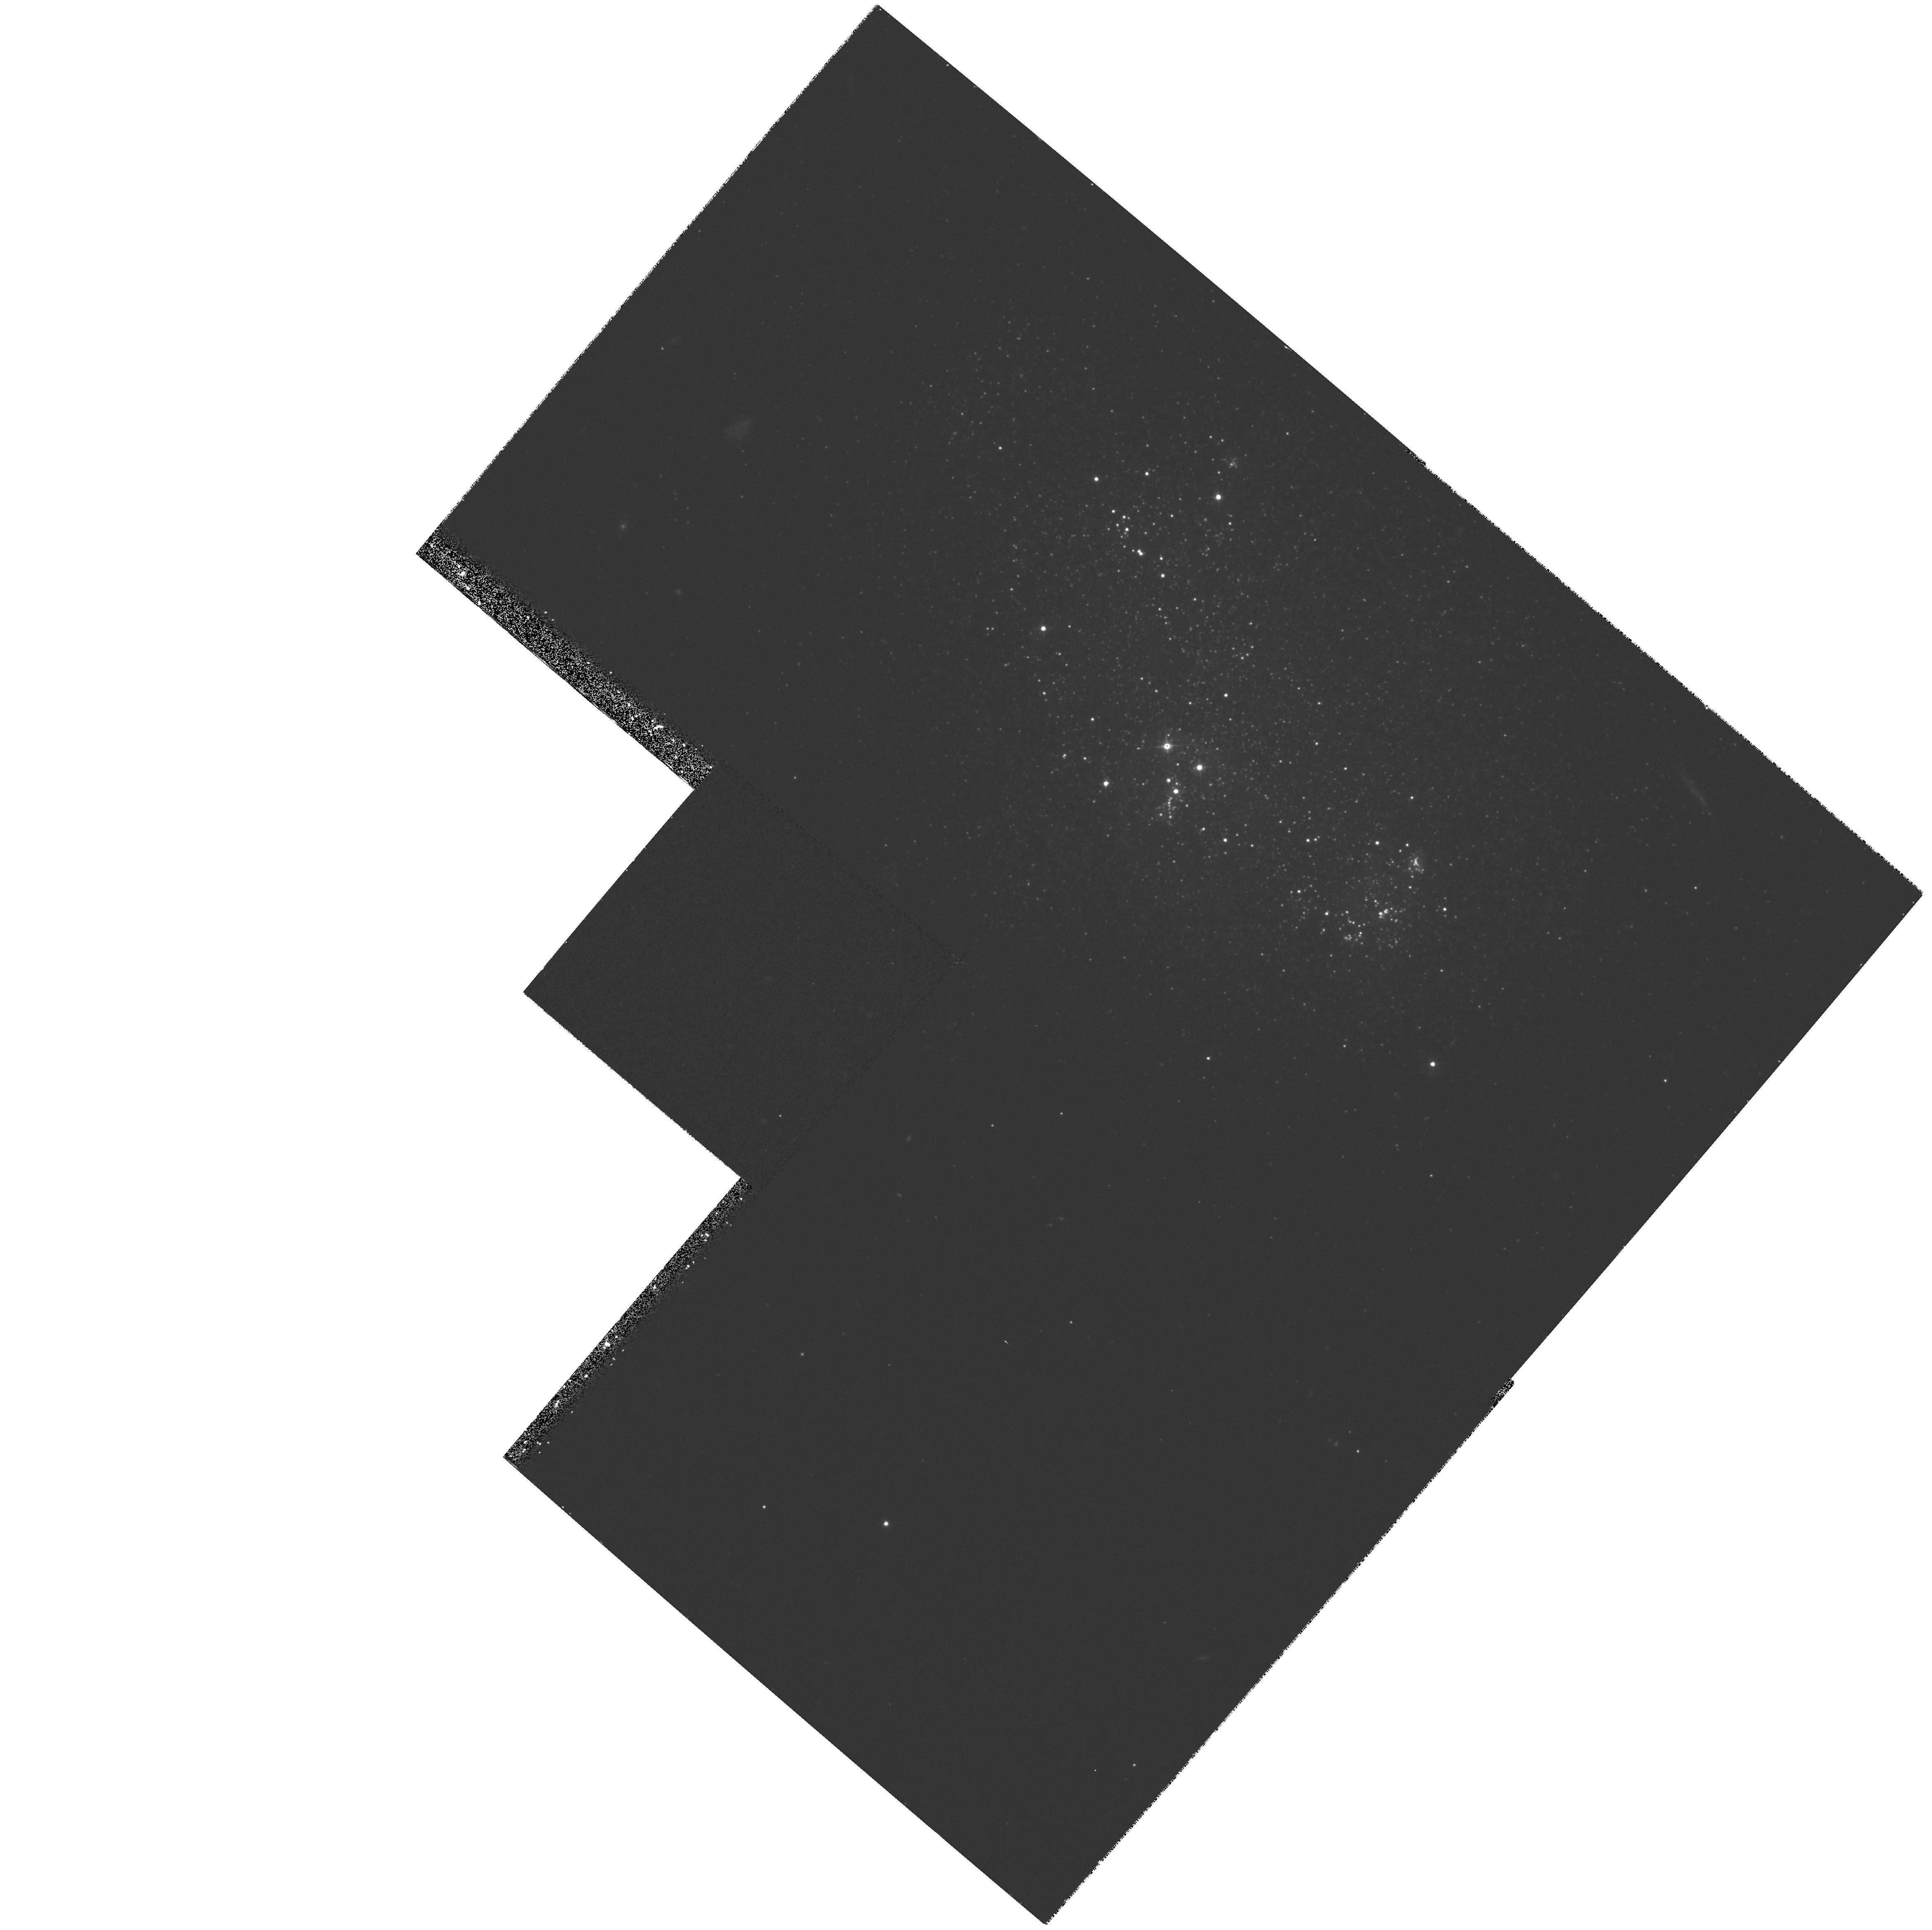
Target: DDO155
Instrument: WFPC2/PC
Filter: F555W
Exposure: 30 min
Observation ID: hst_5915_03_wfpc2_pc_f555w_u2x503

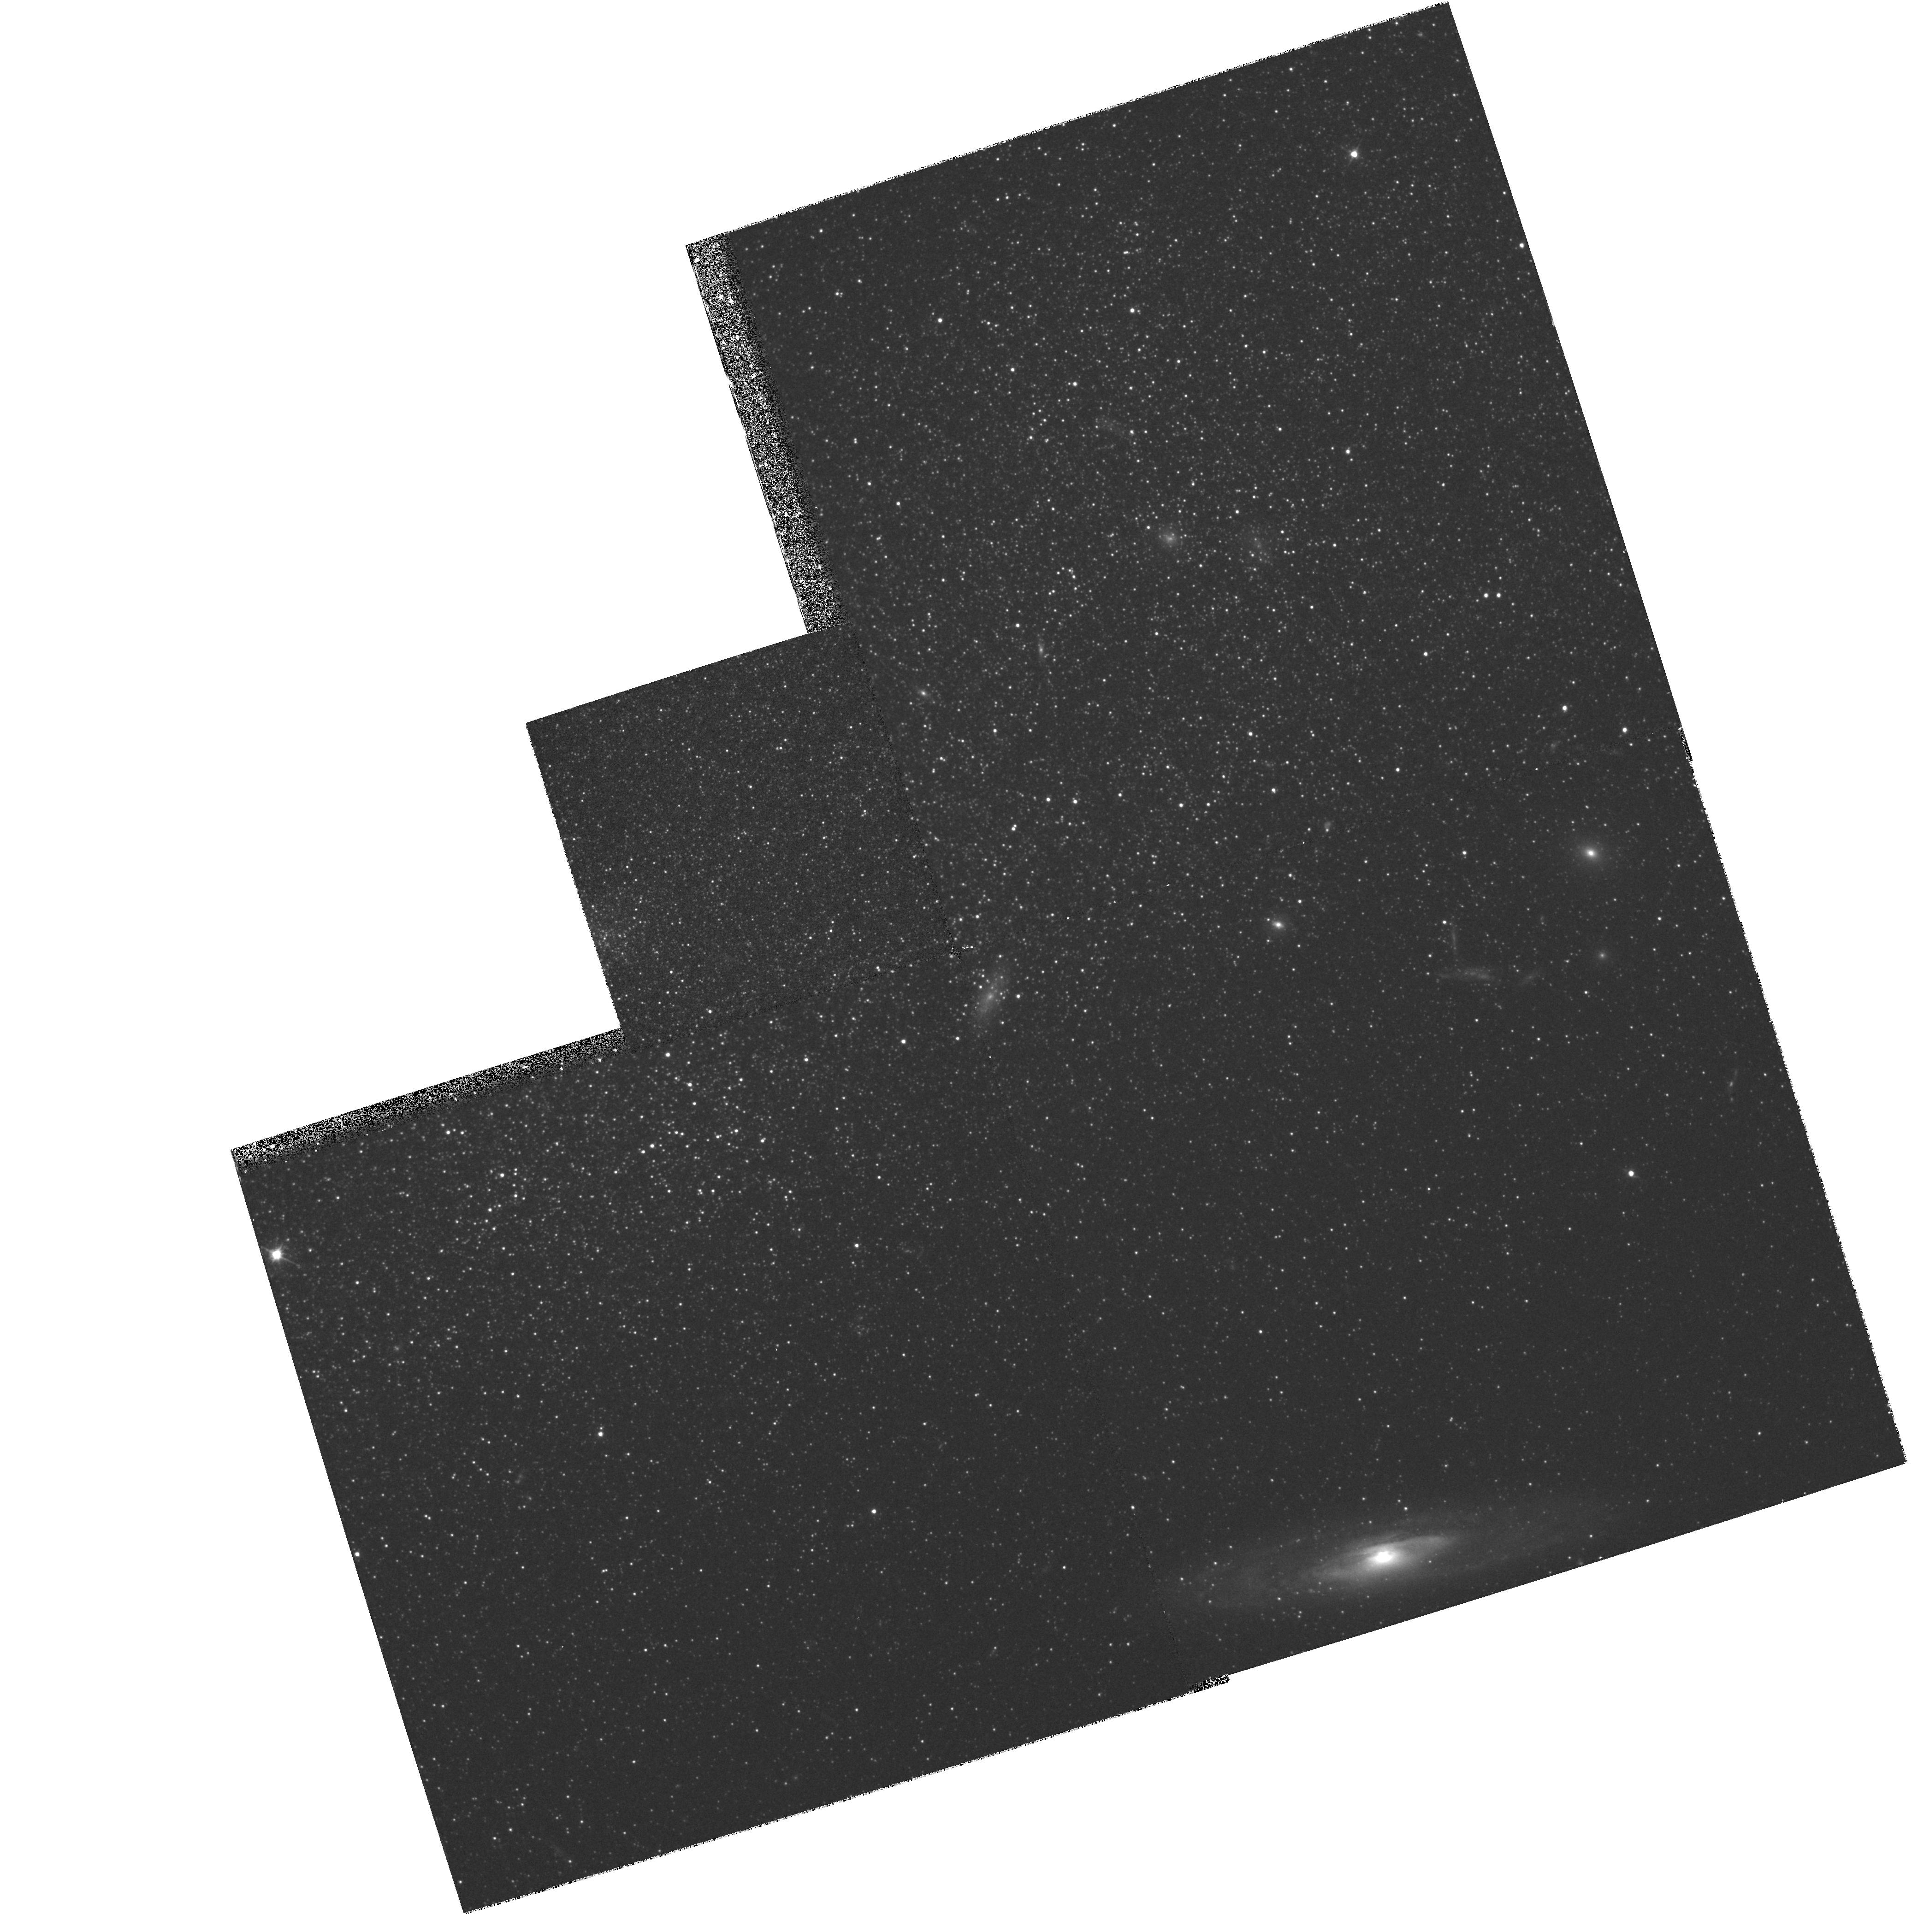
Target: DDO216
Instrument: WFPC2/PC
Filter: F555W
Exposure: 30 min
Observation ID: hst_5915_04_wfpc2_pc_f555w_u2x504

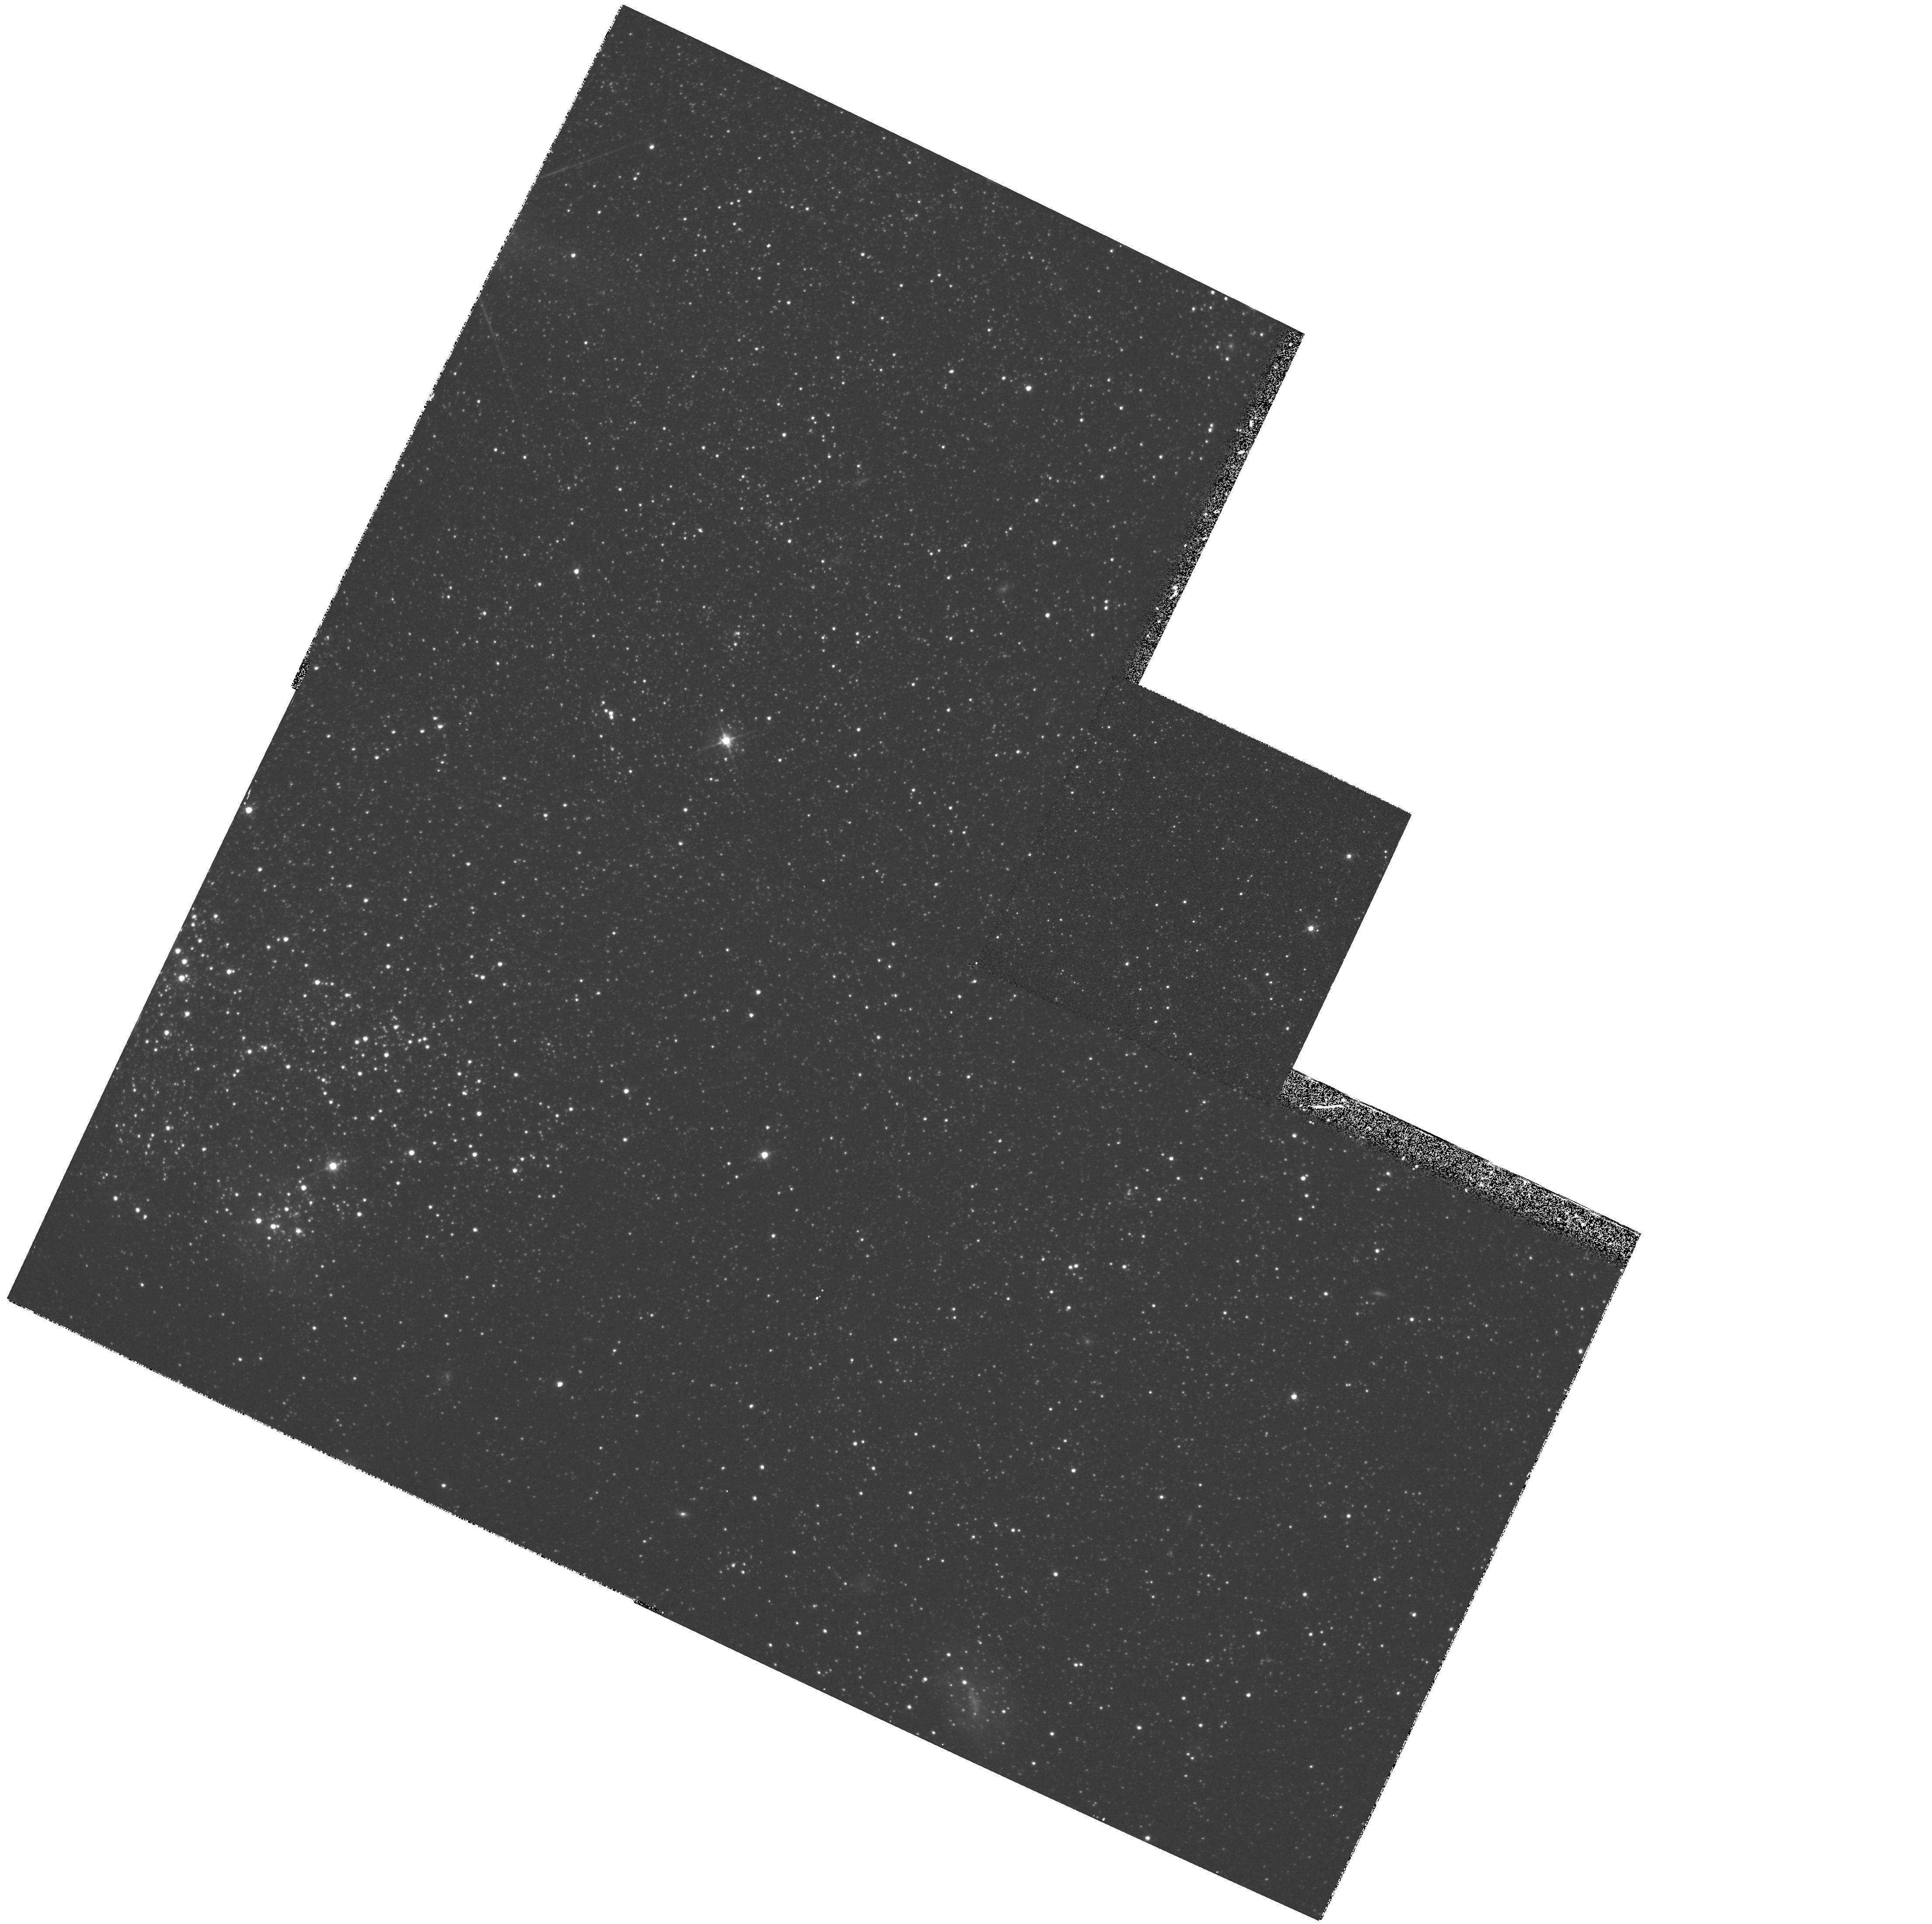
Target: DDO75
Instrument: WFPC2/PC
Filter: F555W
Exposure: 30 min
Observation ID: hst_5915_02_wfpc2_pc_f555w_u2x502

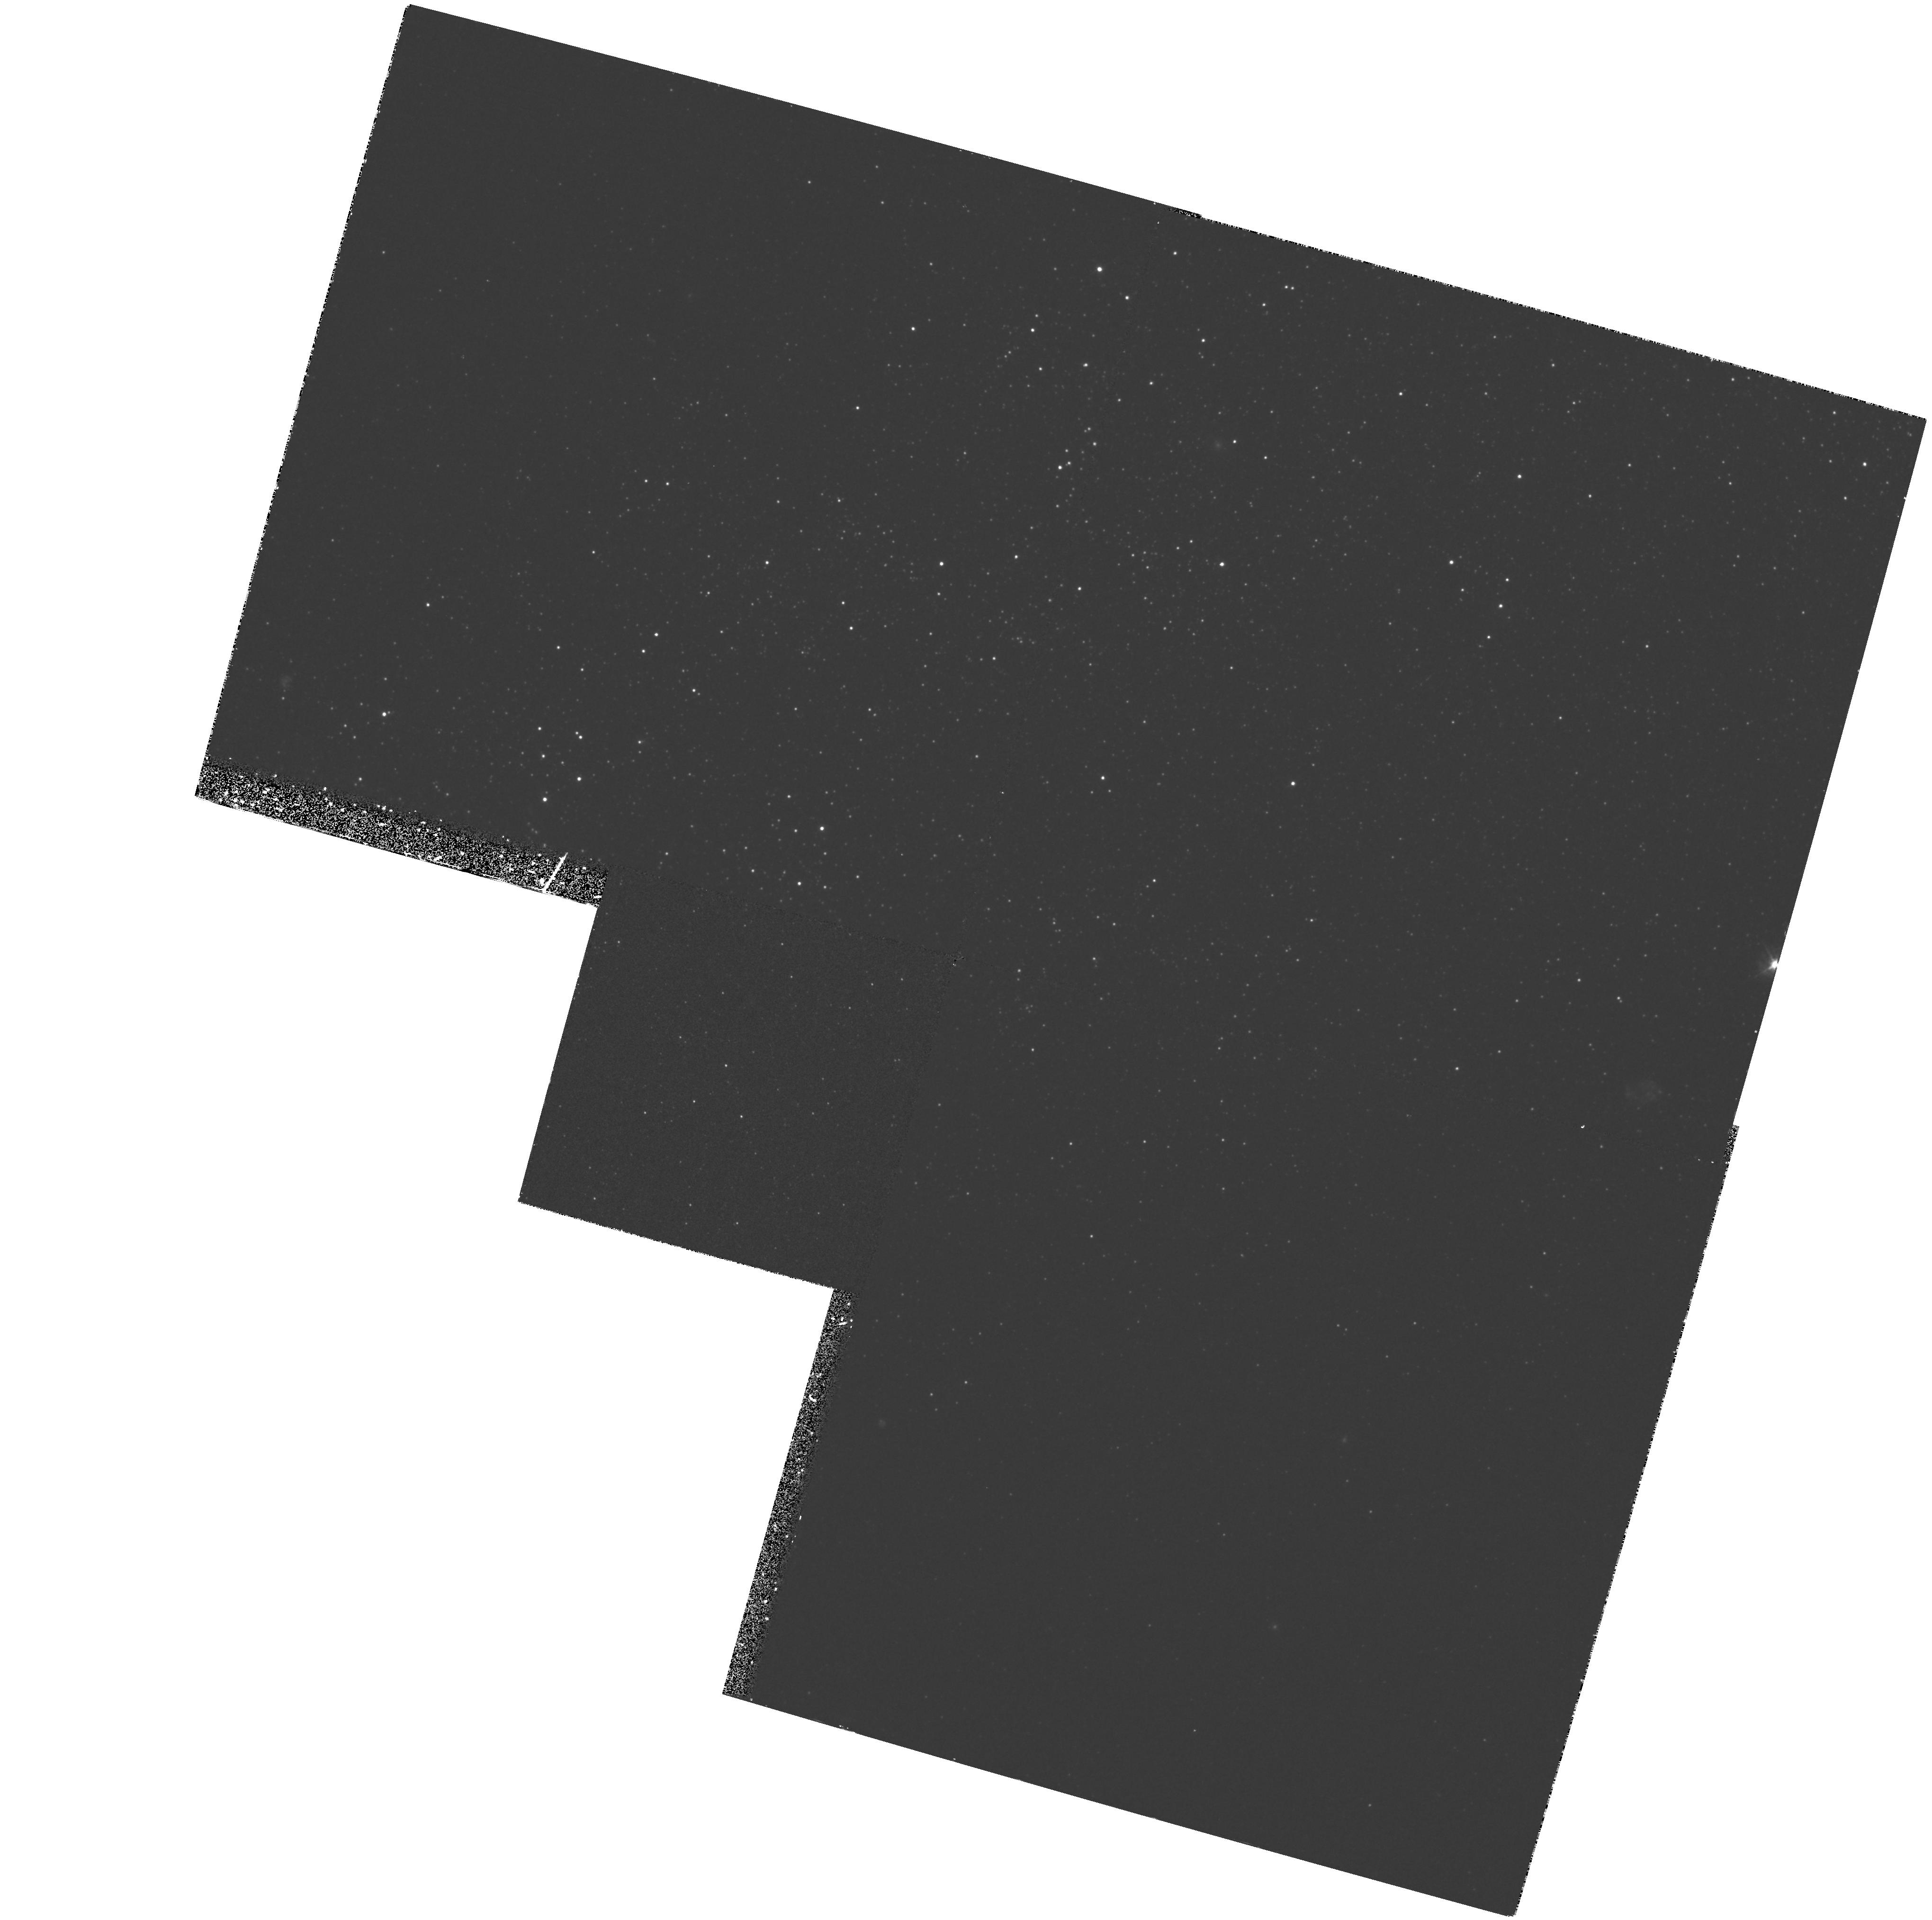
Target: DDO69
Instrument: WFPC2/PC
Filter: F439W
Exposure: 1.1 h
Observation ID: hst_5915_01_wfpc2_pc_f439w_u2x501

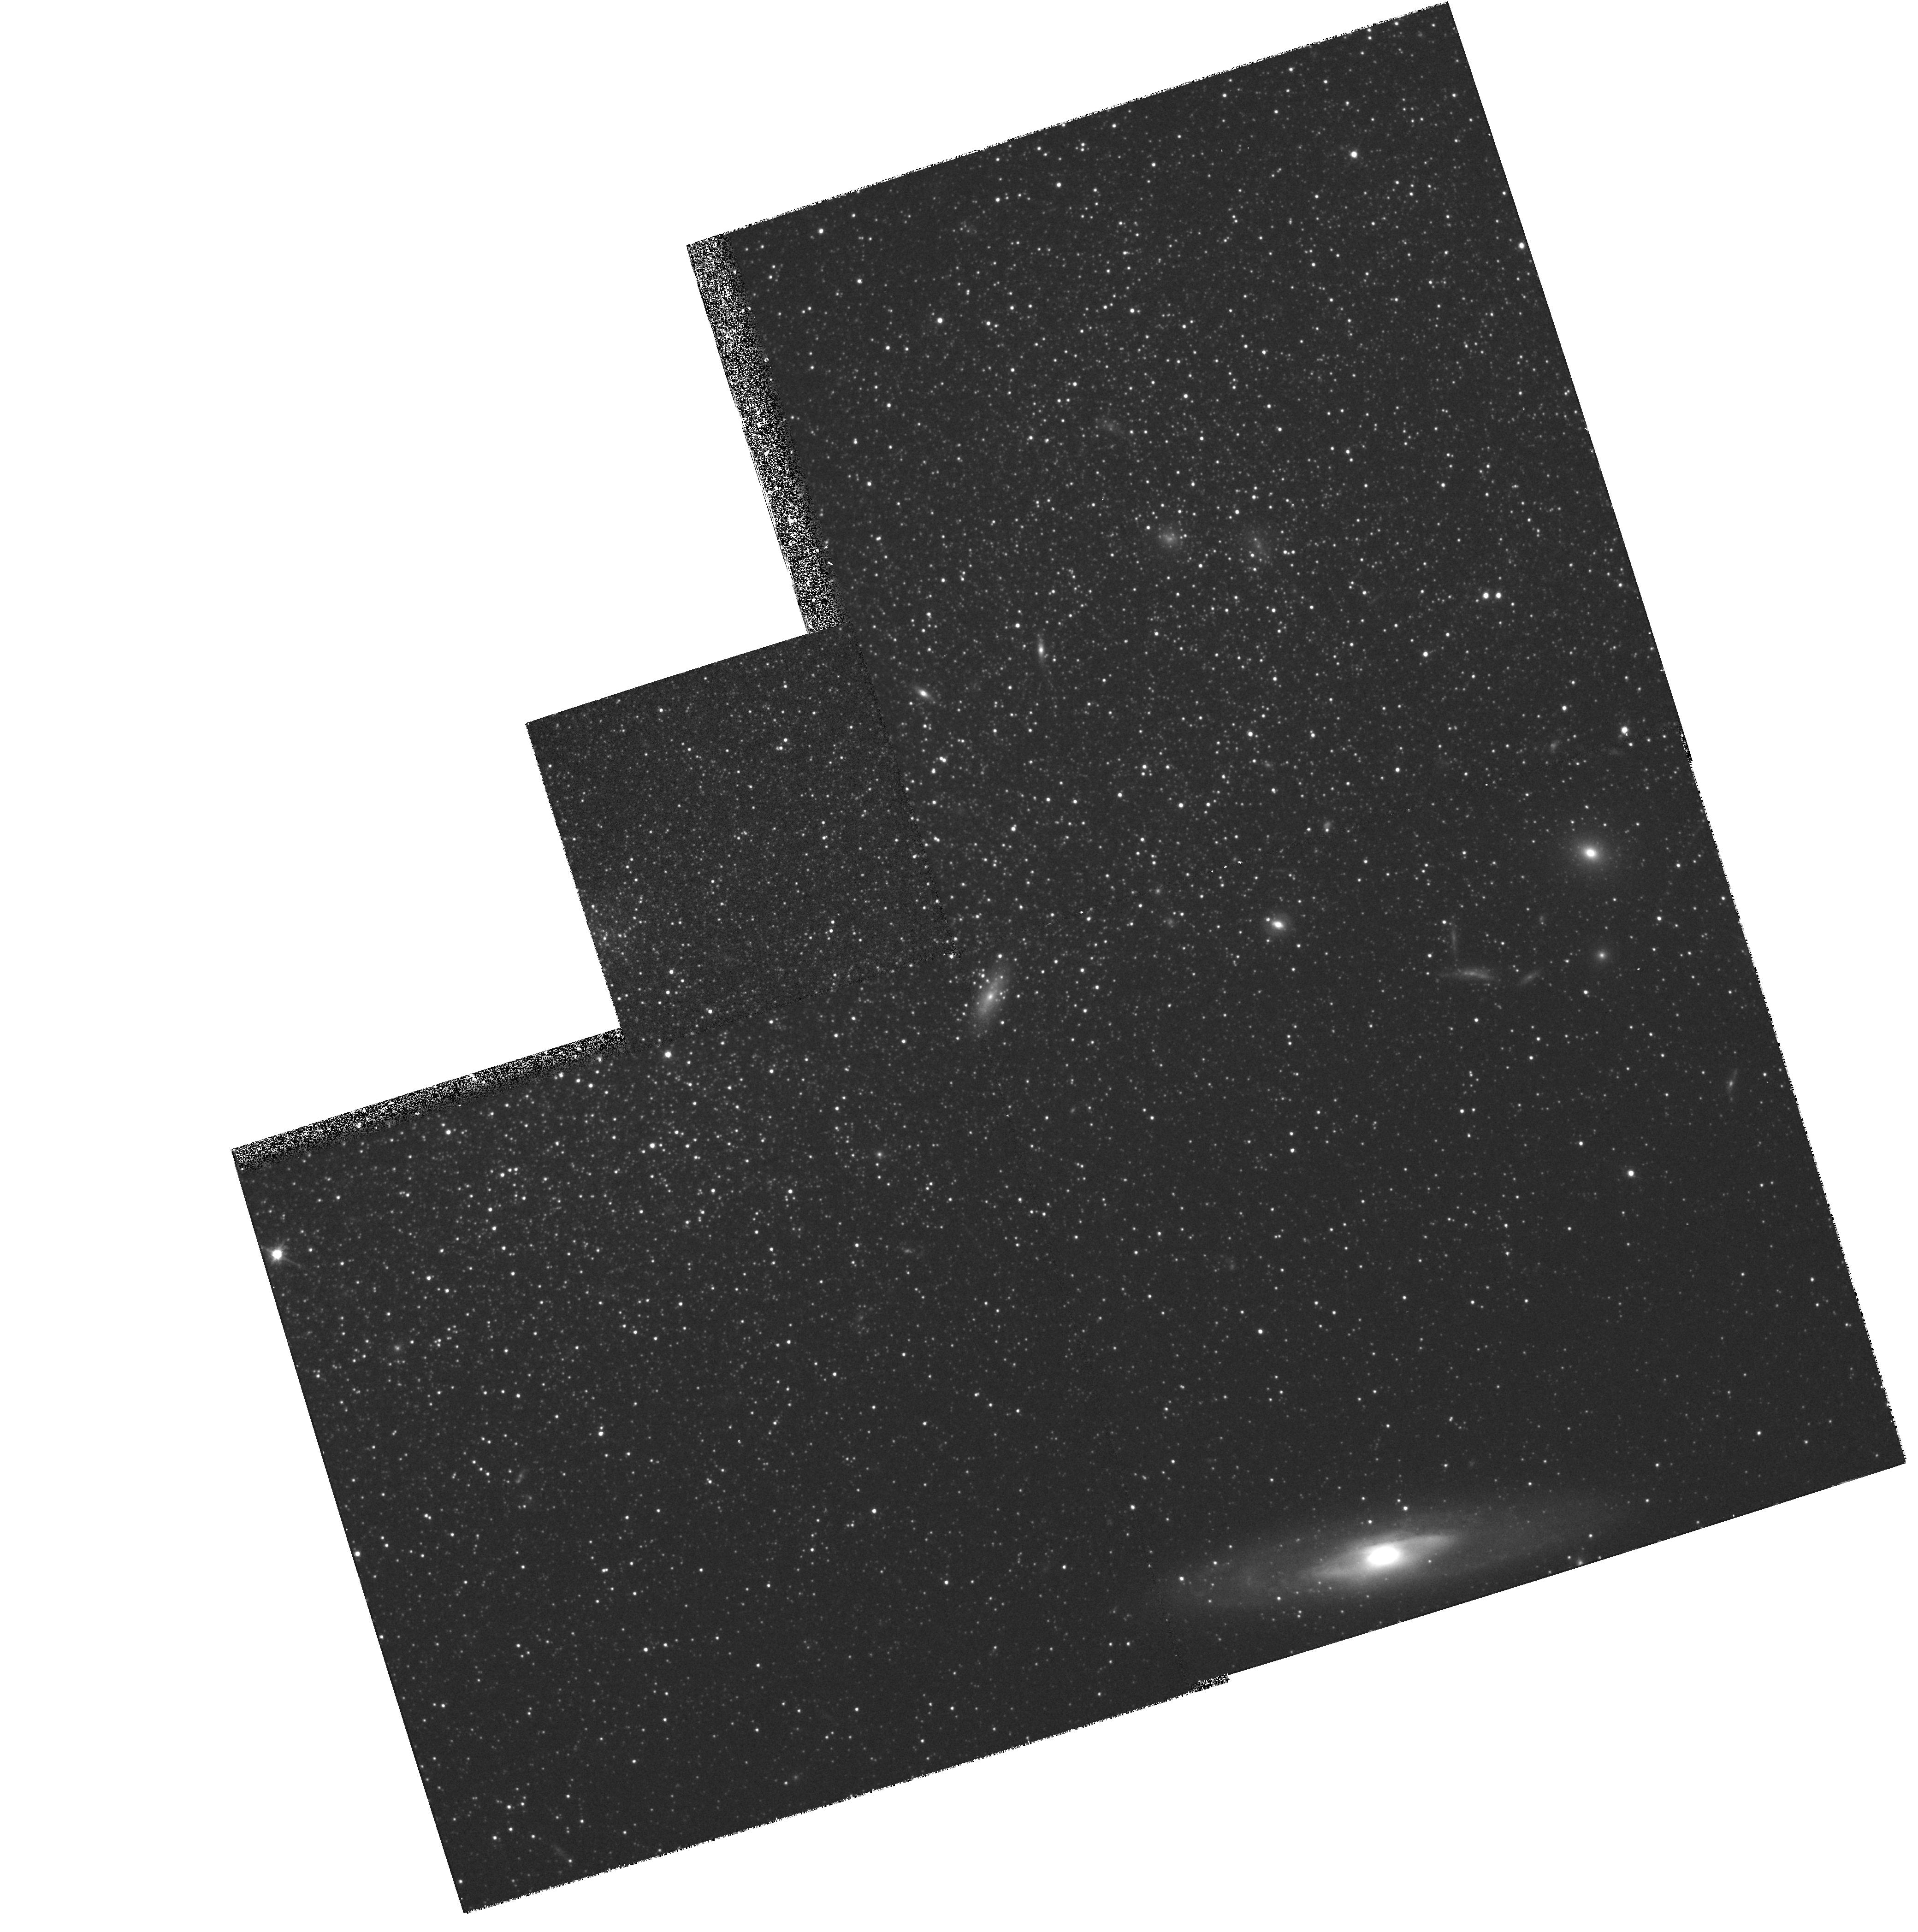
Target: DDO216
Instrument: WFPC2/PC
Filter: F814W
Exposure: 30 min
Observation ID: hst_5915_04_wfpc2_pc_f814w_u2x504

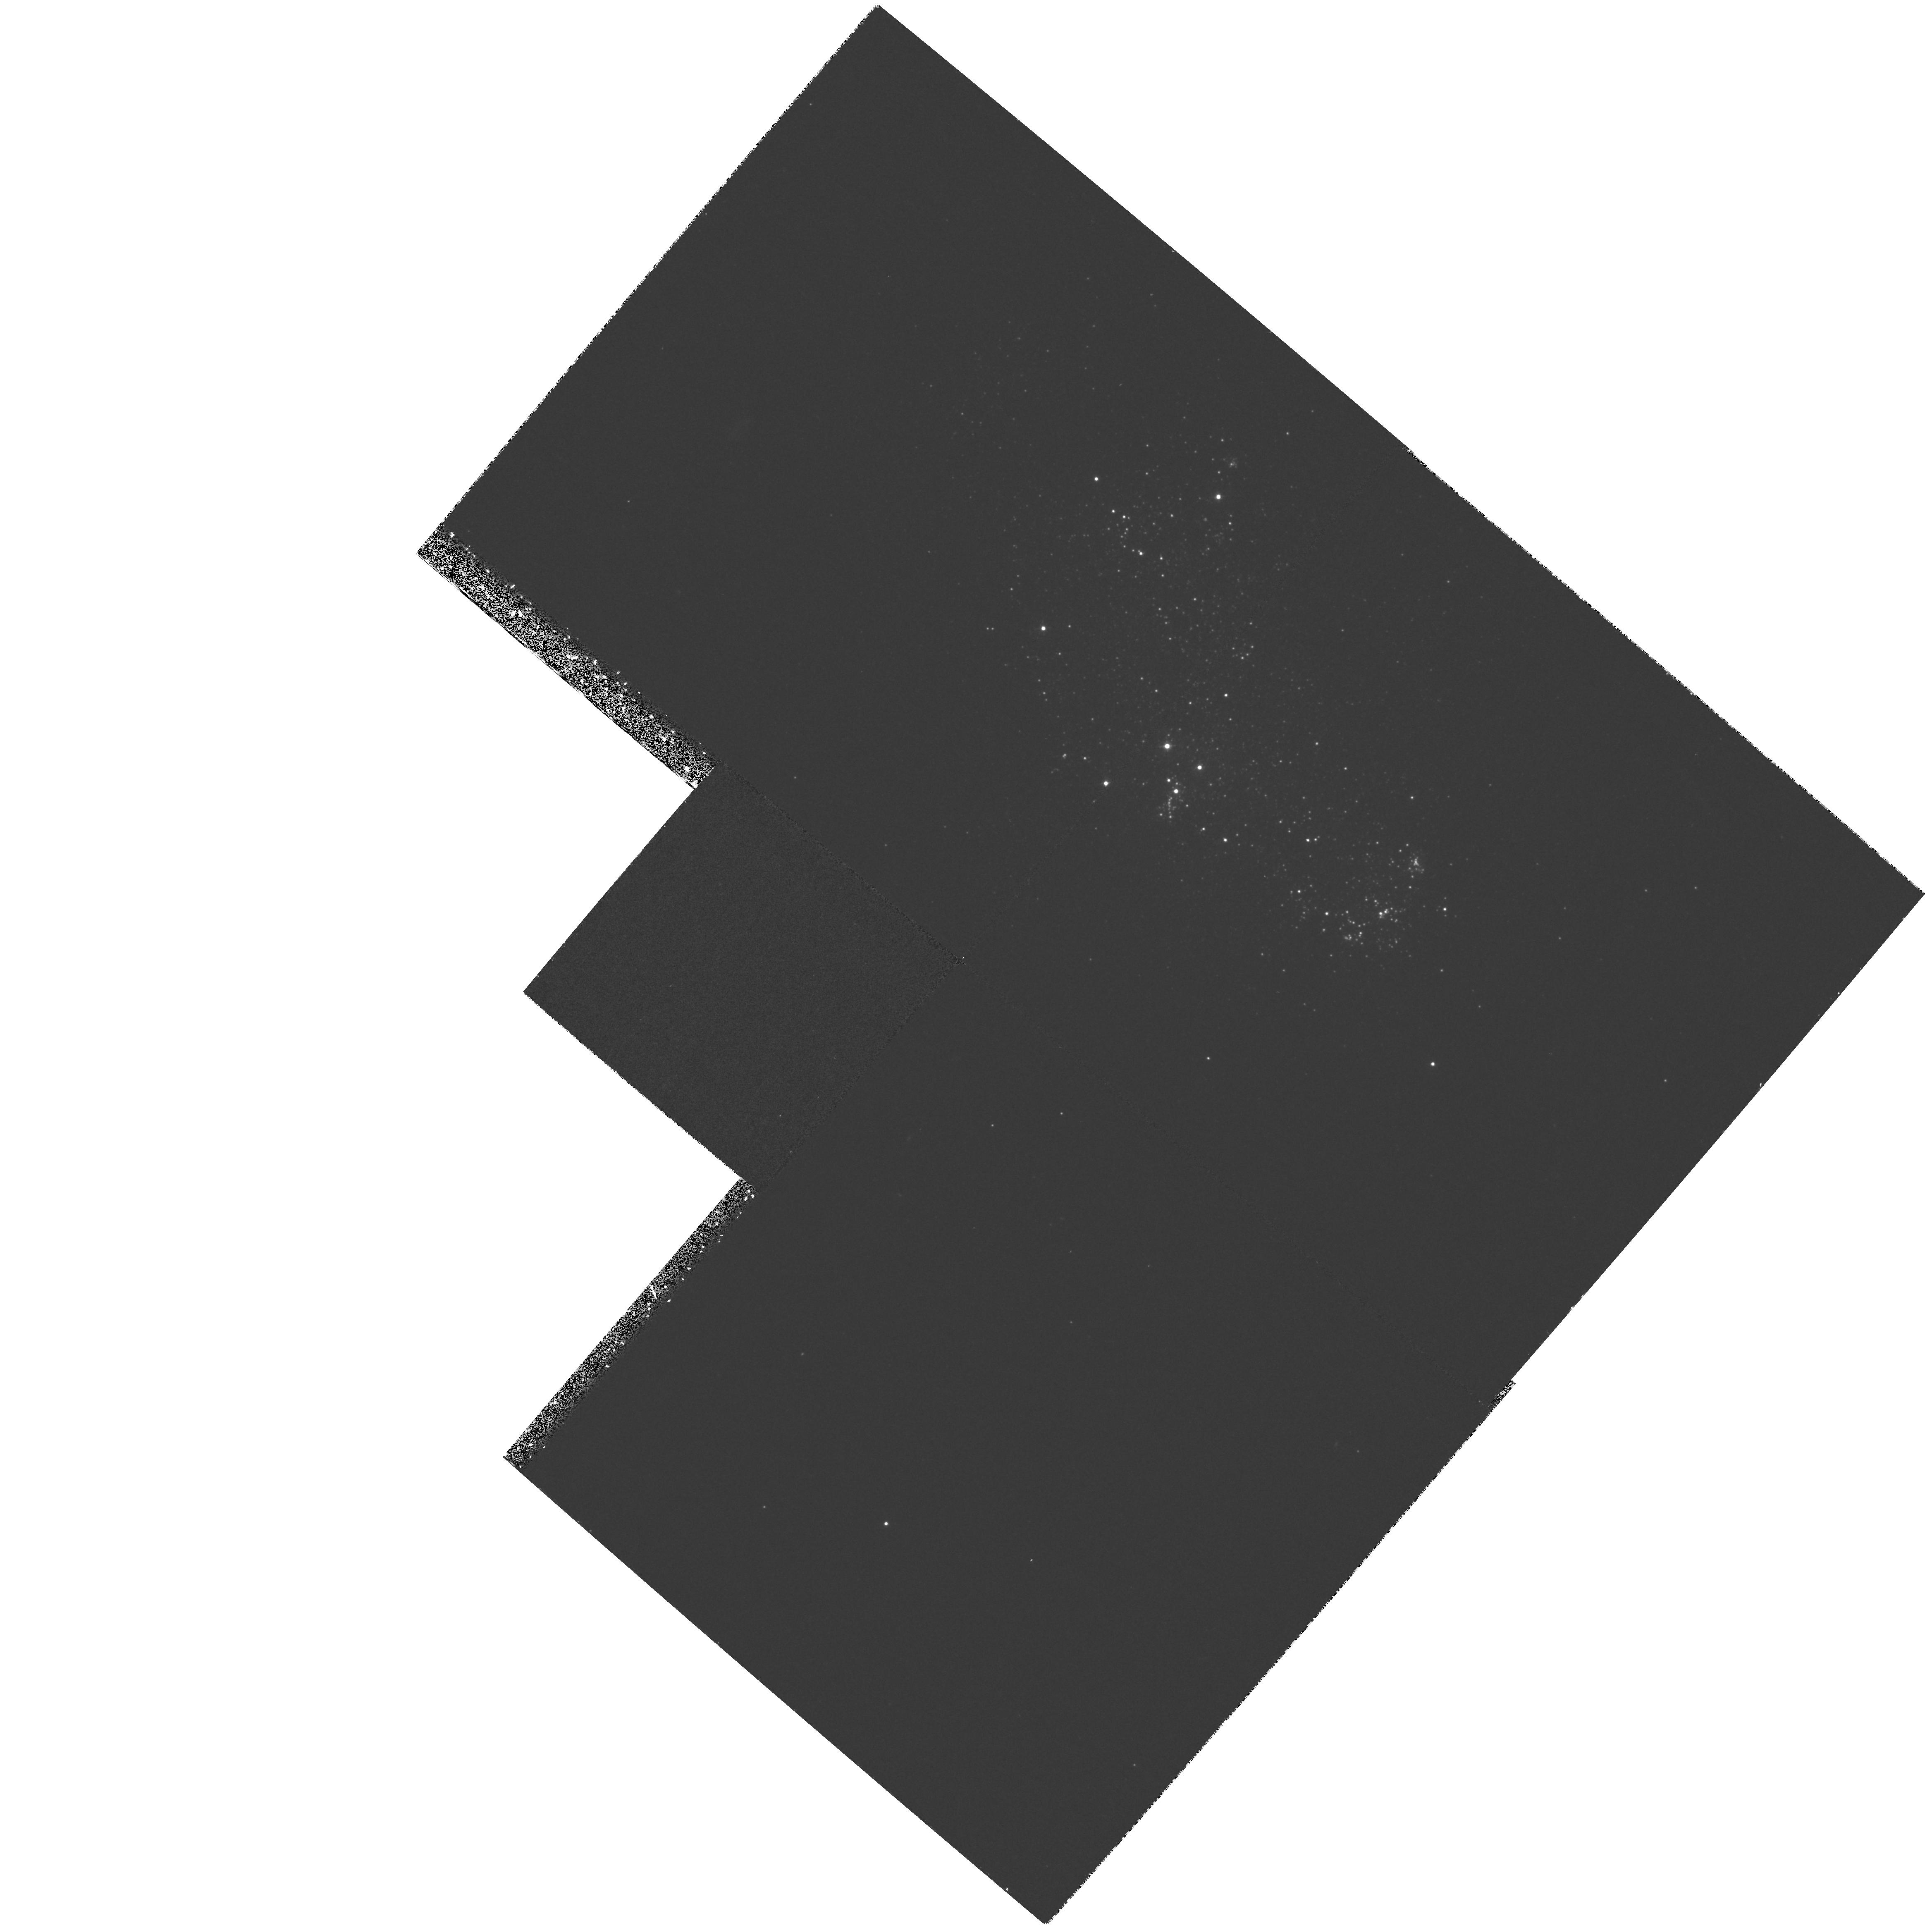
Target: DDO155
Instrument: WFPC2/PC
Filter: F439W
Exposure: 1.1 h
Observation ID: hst_5915_03_wfpc2_pc_f439w_u2x503

Star Formation Histories of Dwarf Irregular Galaxies (PI: Skillman, Evan D.)

We propose to obtain deep WFPC2 `BVI' color-magnitude diagrams (CMDs) for the dwarf irregular (dI) Local Group galaxies GR 8, Leo A, Pegasus, and Sextans A. In addition to resolved stars, we will use star clusters, and especially any globulars, to probe the history of intense star formation. These data will allow us to map the Pop I and Pop II stellar components, and thereby construct the first detailed star formation histories for non-interacting dI galaxies. Our results will bear on a variety of astrophysical problems, including the evolution of small galaxies, distances in the Local Group, age-metallicity distributions in small galaxies, ages of dIs, and the physics of star formation. The four target galaxies are typical dI systems in terms of luminosity, gas content, and H II region abundance, and represent a range in current star forming activity. They are sufficiently near to allow us to reach to stars at M_V = 0, have 0.1 of the luminosity of the SMC and 0.25 of its oxygen abundance. Unlike the SMC, these dIs are not near giant galaxies. This project will allow the extension of our knowledge of stellar populations in star forming galaxies from the spirals in the Local Group down to its smallest members. We plan to take maximum advantage of the unique data which this project will provide. Our investigator team brings extensive and varied experience in studies of dwarf galaxies, stellar populations, imaging photometry, and stellar evolution to this project.